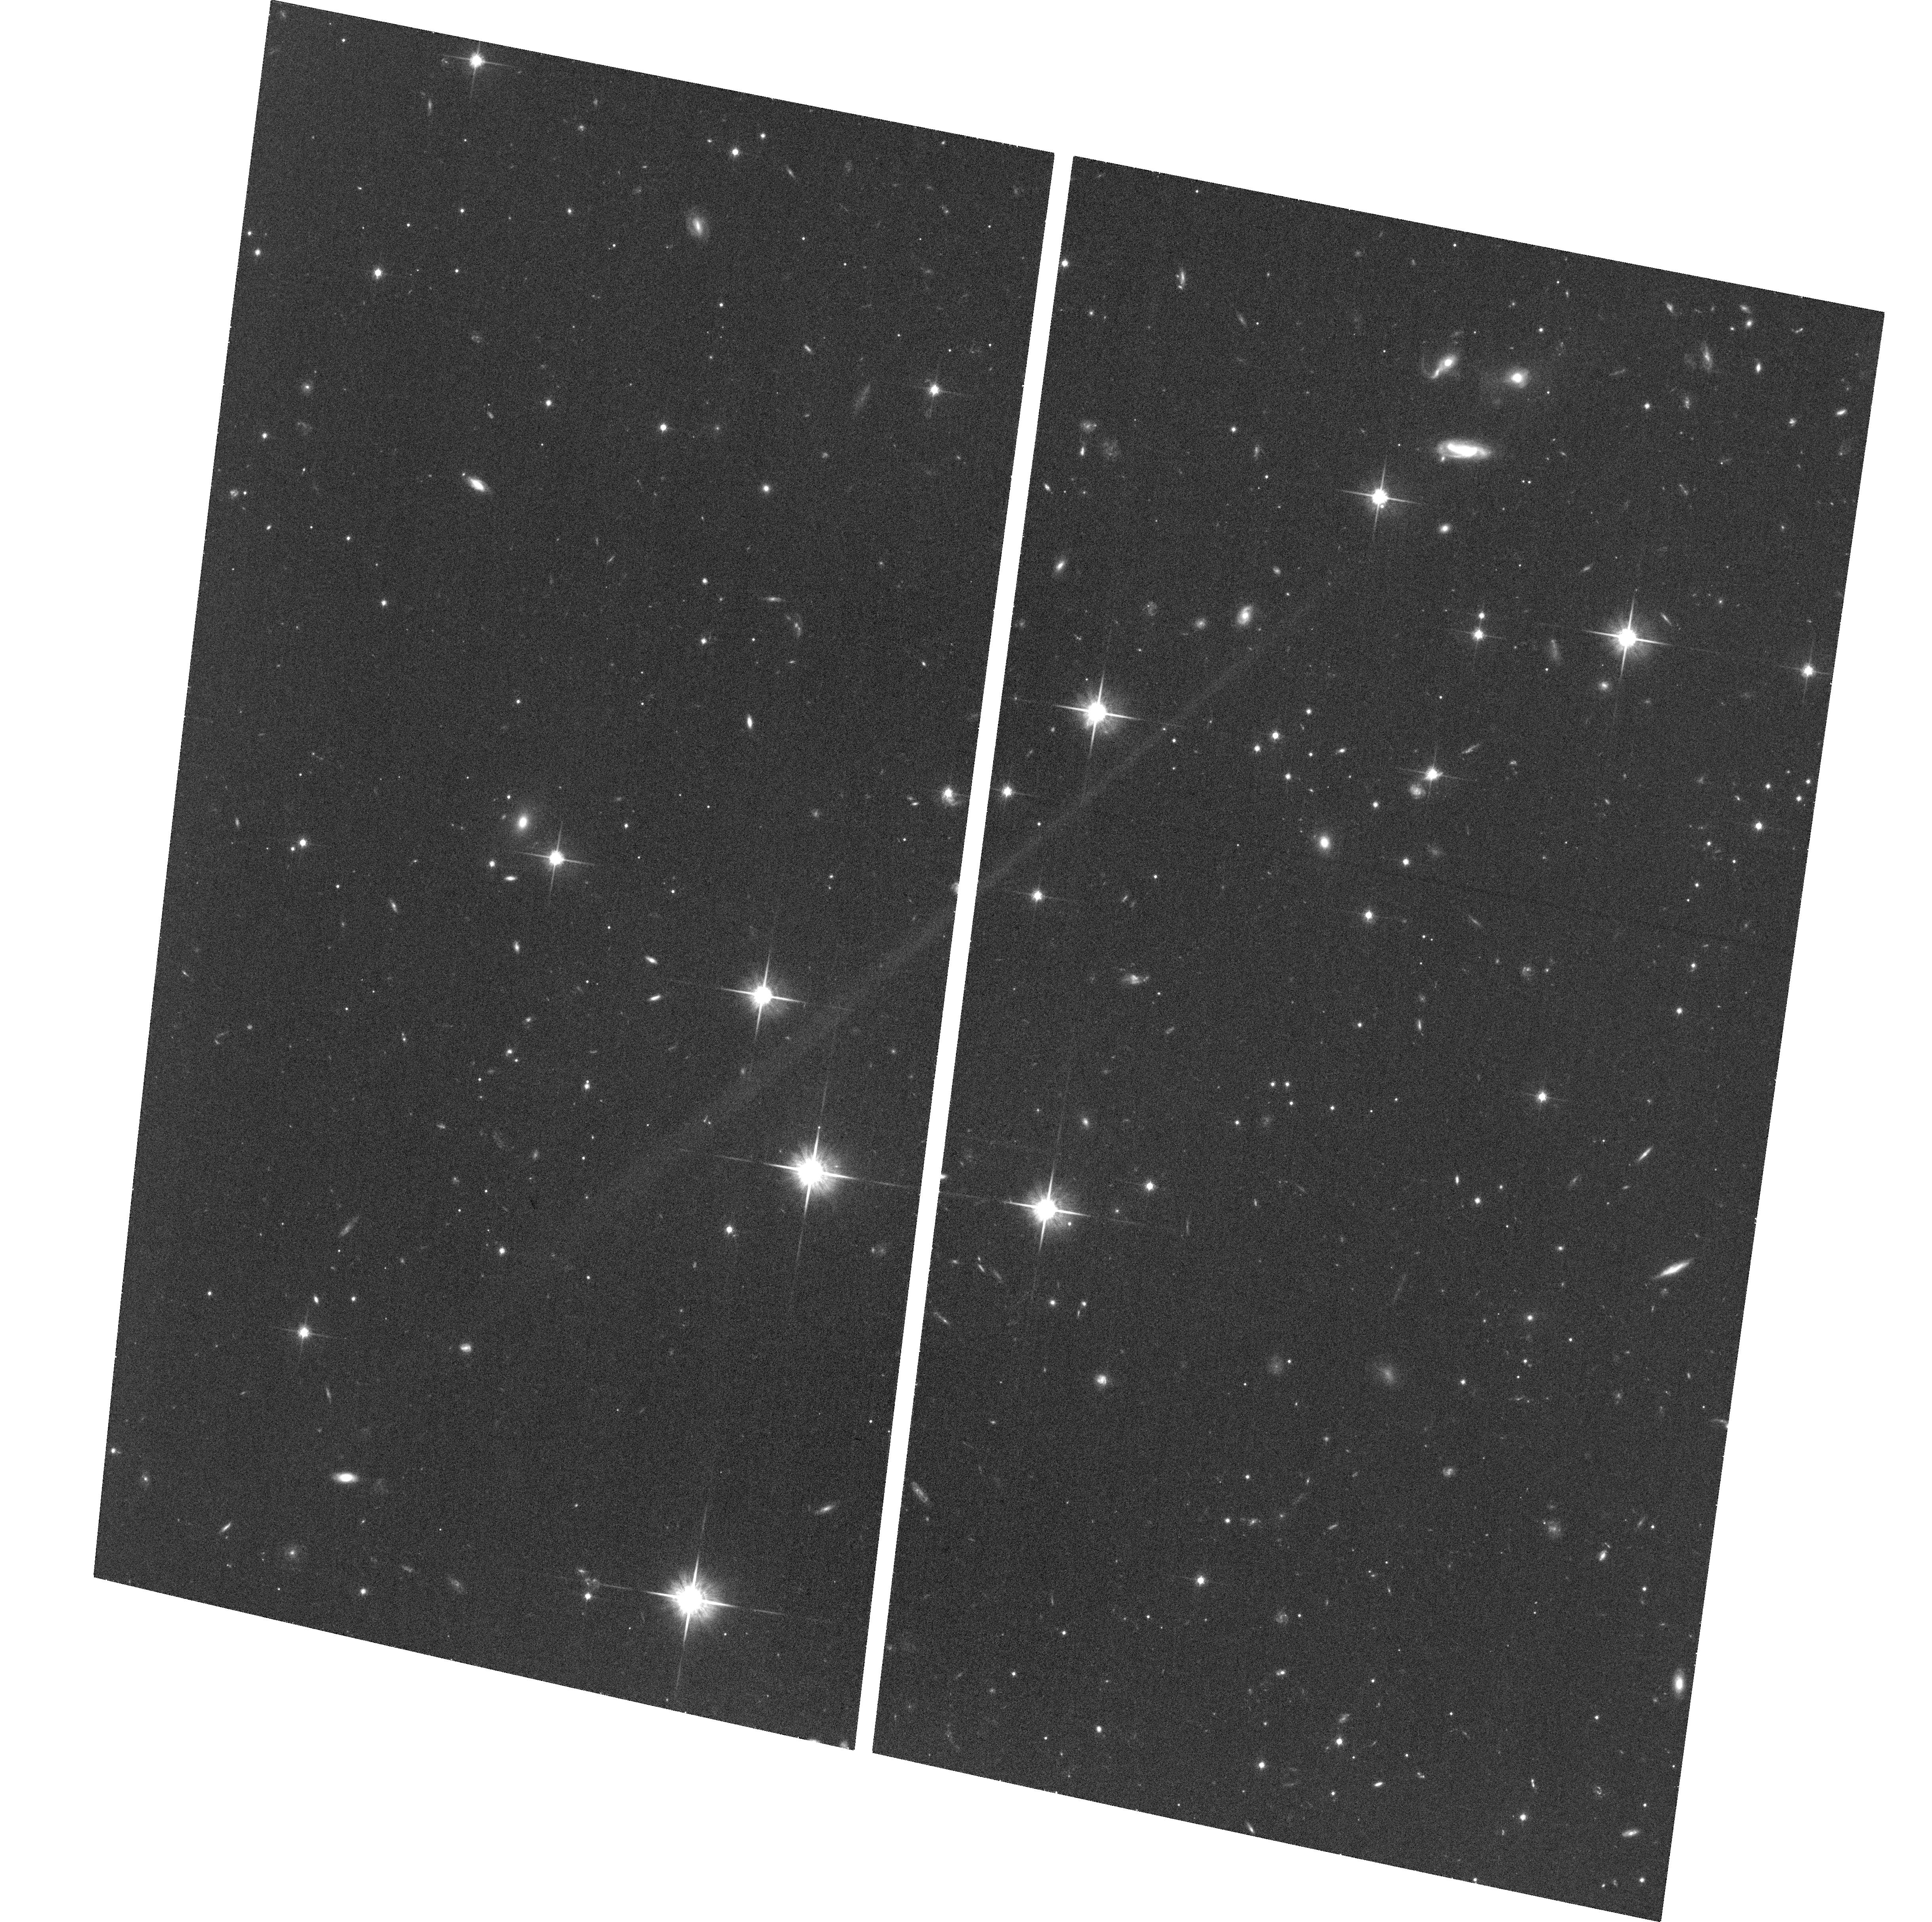
Target: QSO-B1615+028
Instrument: ACS/WFC
Filter: F814W
Exposure: 37 min
Observation ID: hst_12975_08_acs_wfc_f814w_jc0r08

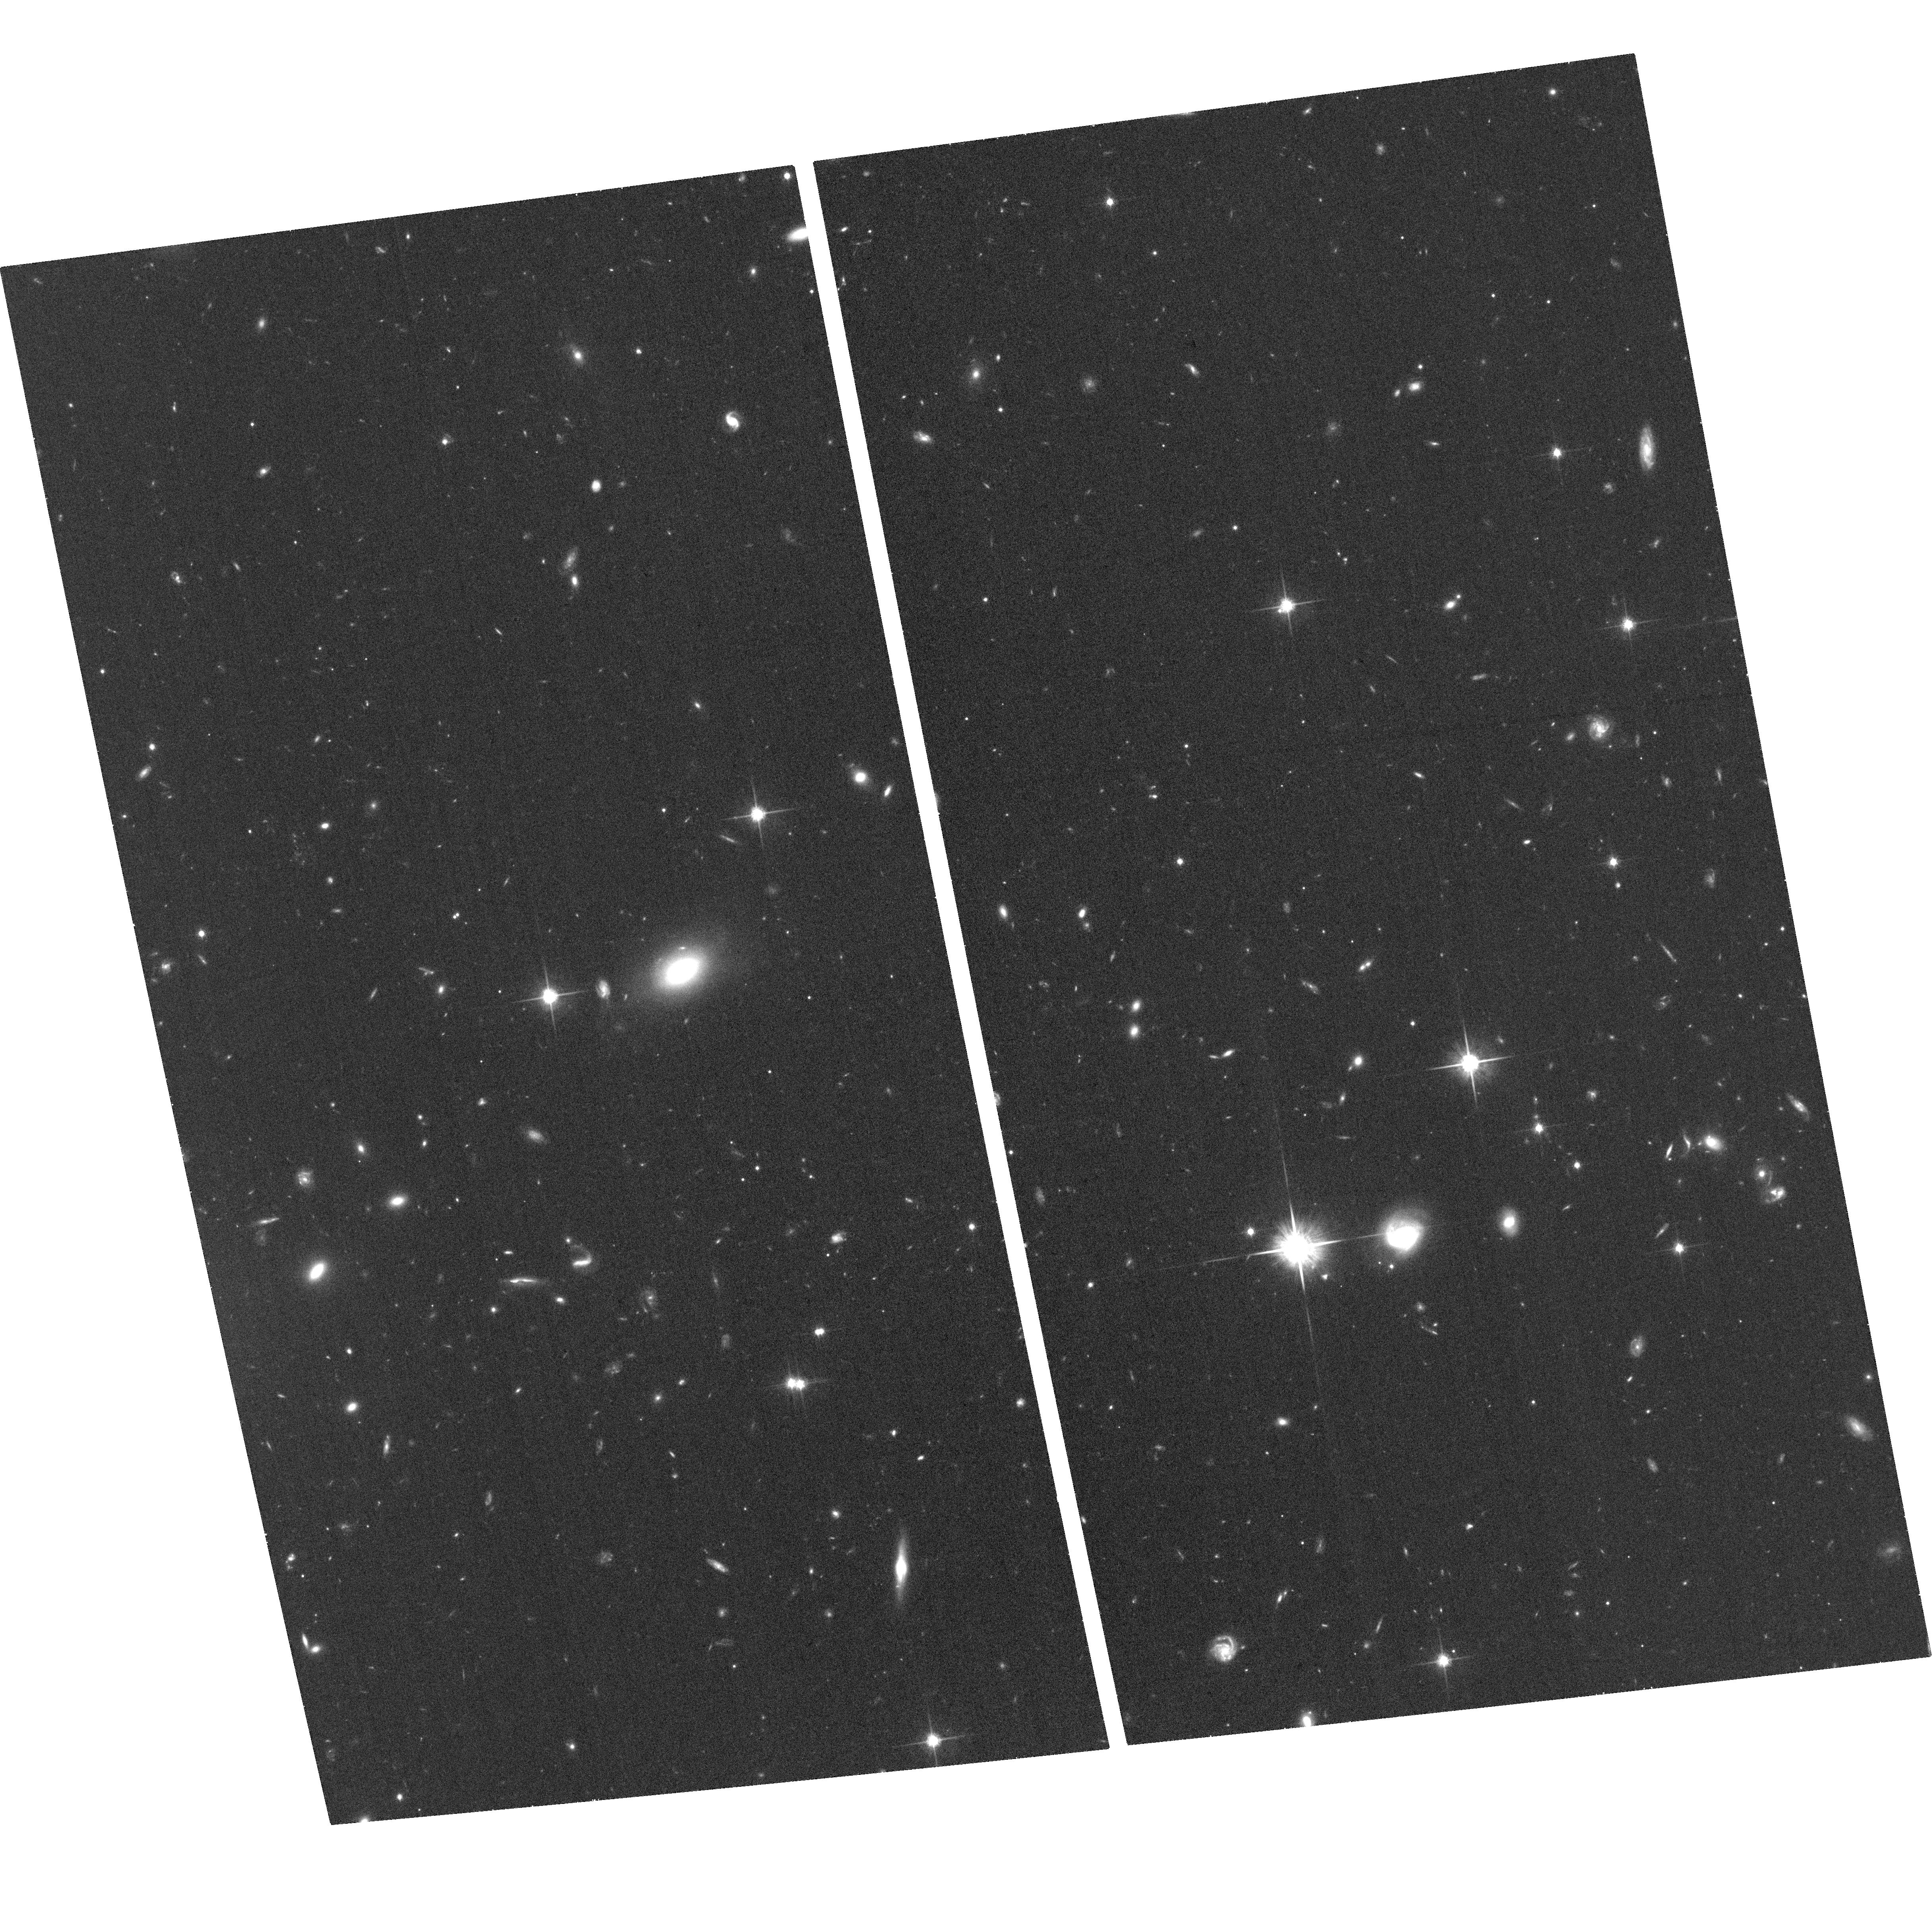
Target: 4C-01.24B
Instrument: ACS/WFC
Filter: F814W
Exposure: 37 min
Observation ID: hst_12975_13_acs_wfc_f814w_jc0r13

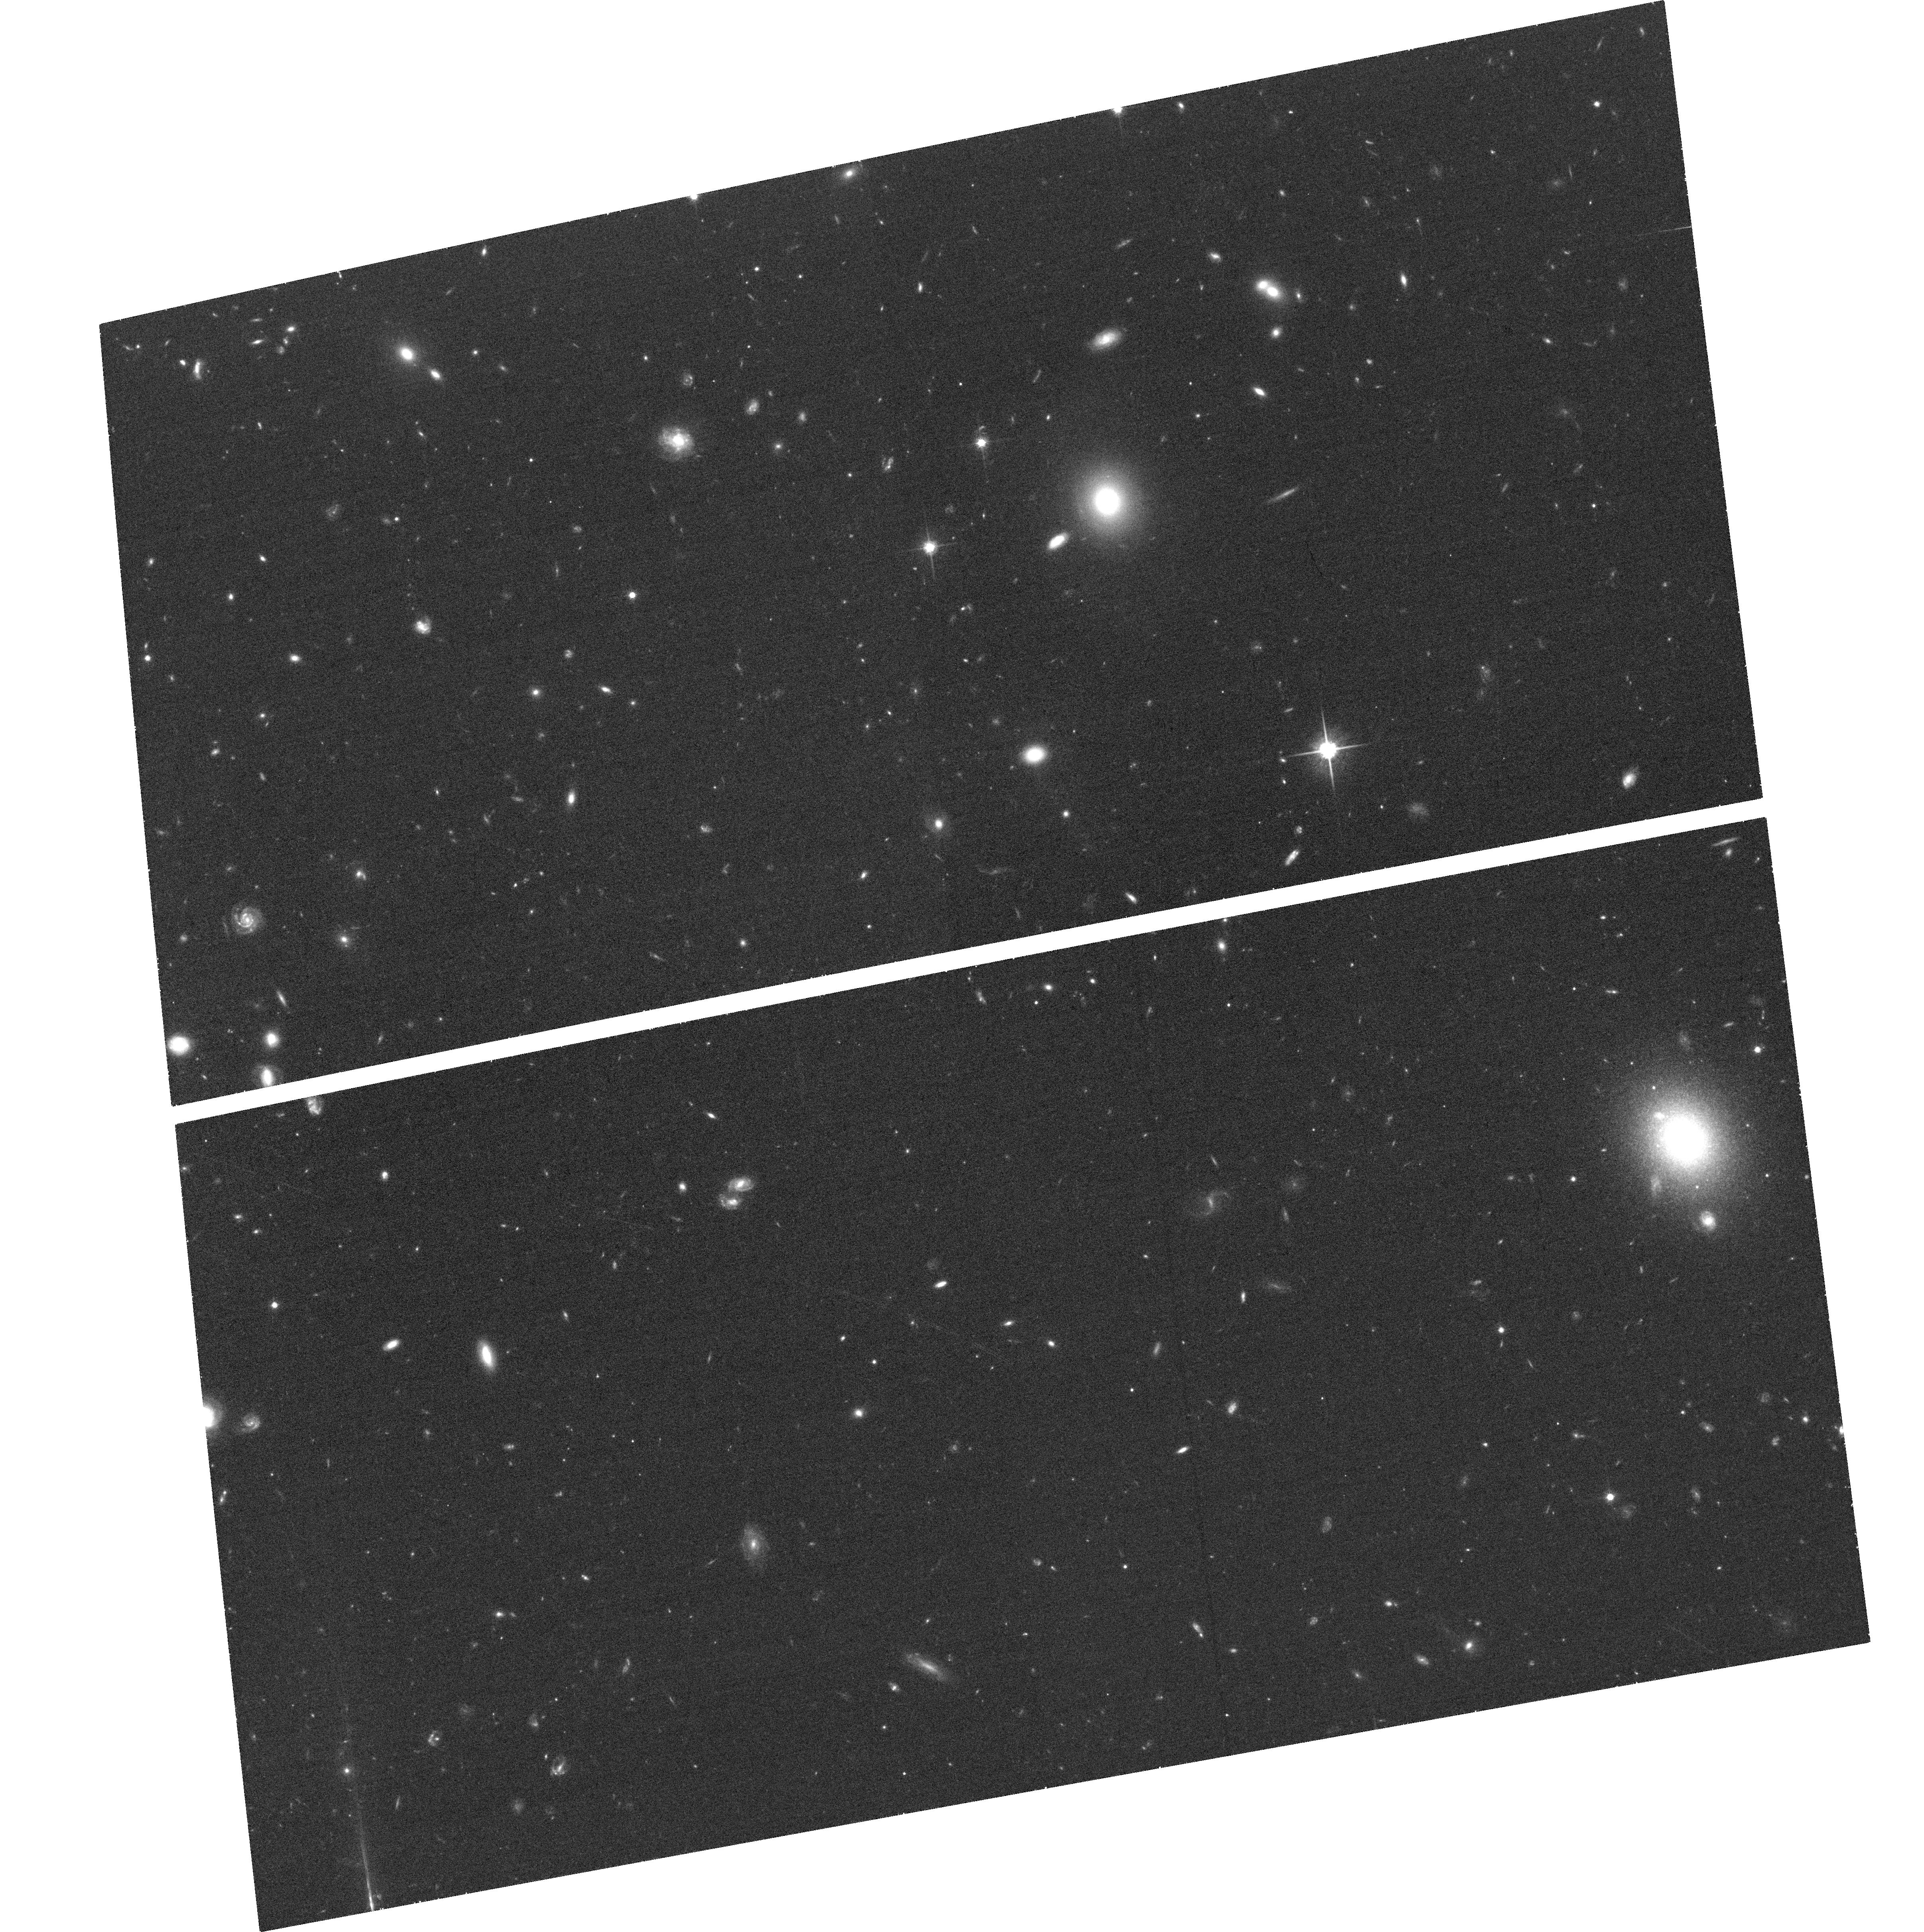
Target: QSO-B0112-0142
Instrument: ACS/WFC
Filter: F814W
Exposure: 33 min
Observation ID: hst_12975_09_acs_wfc_f814w_jc0r09

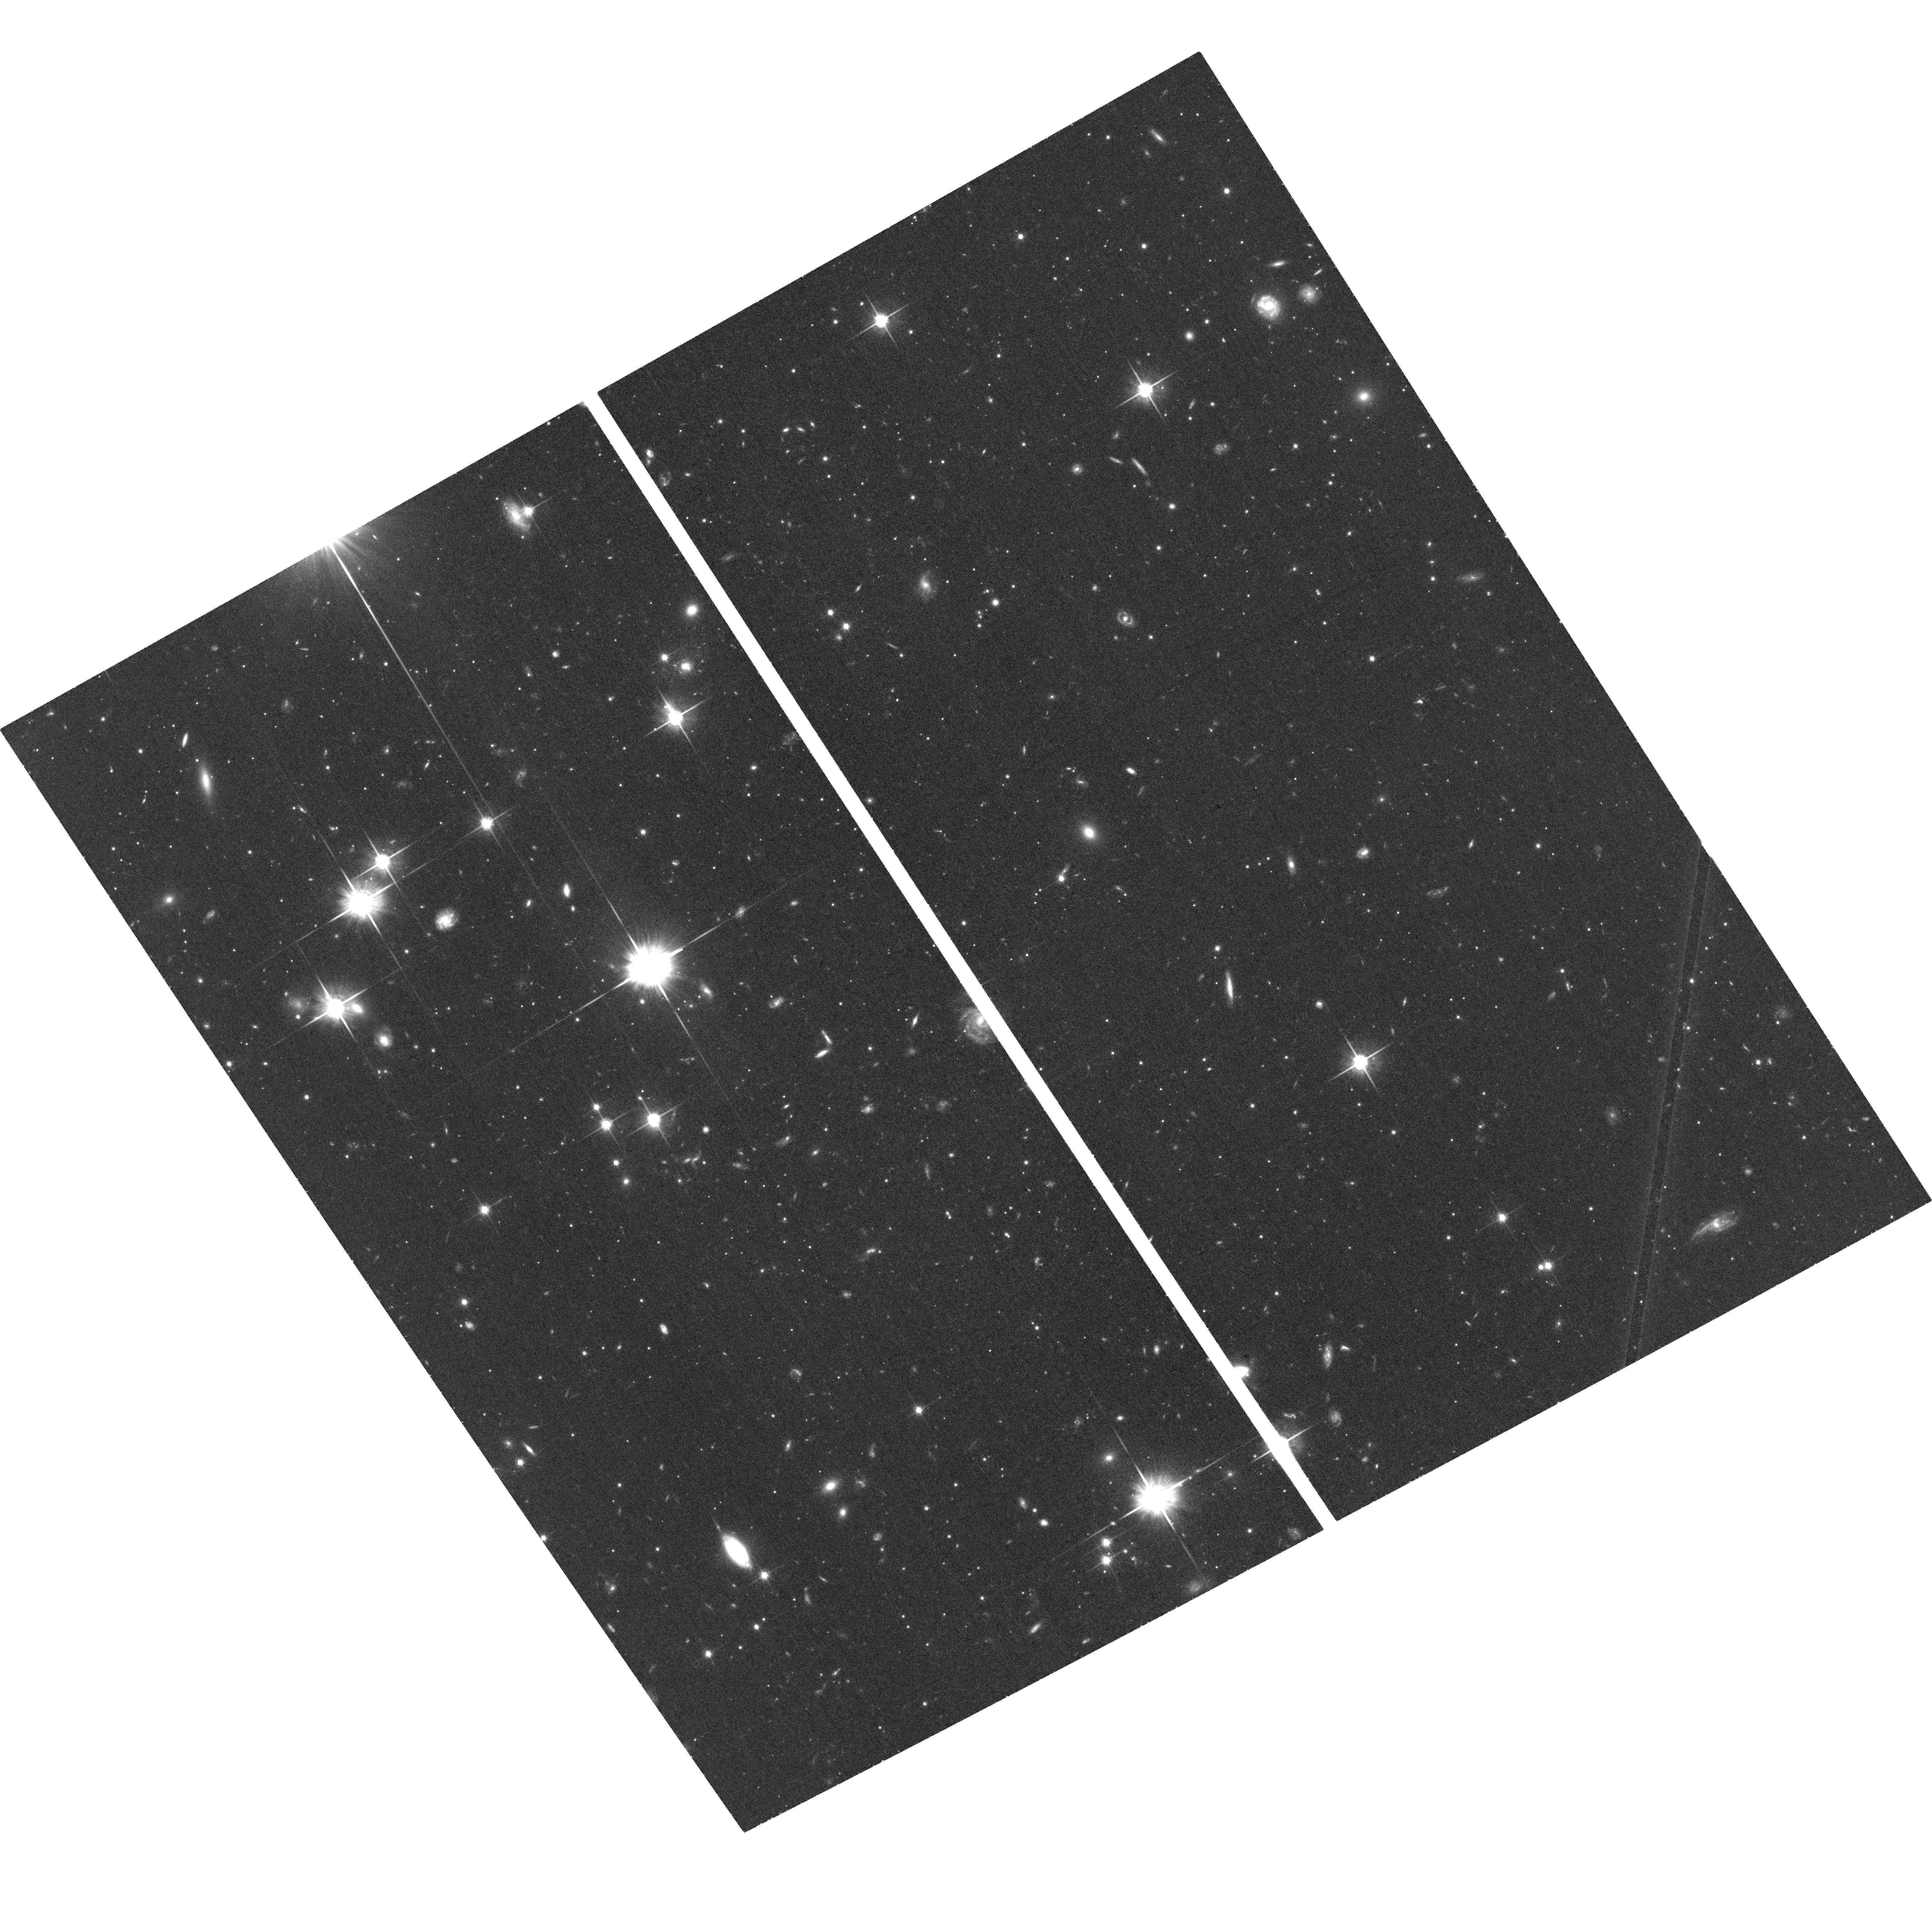
Target: QSO-B0506-612
Instrument: ACS/WFC
Filter: F814W
Exposure: 41 min
Observation ID: hst_12975_04_acs_wfc_f814w_jc0r04

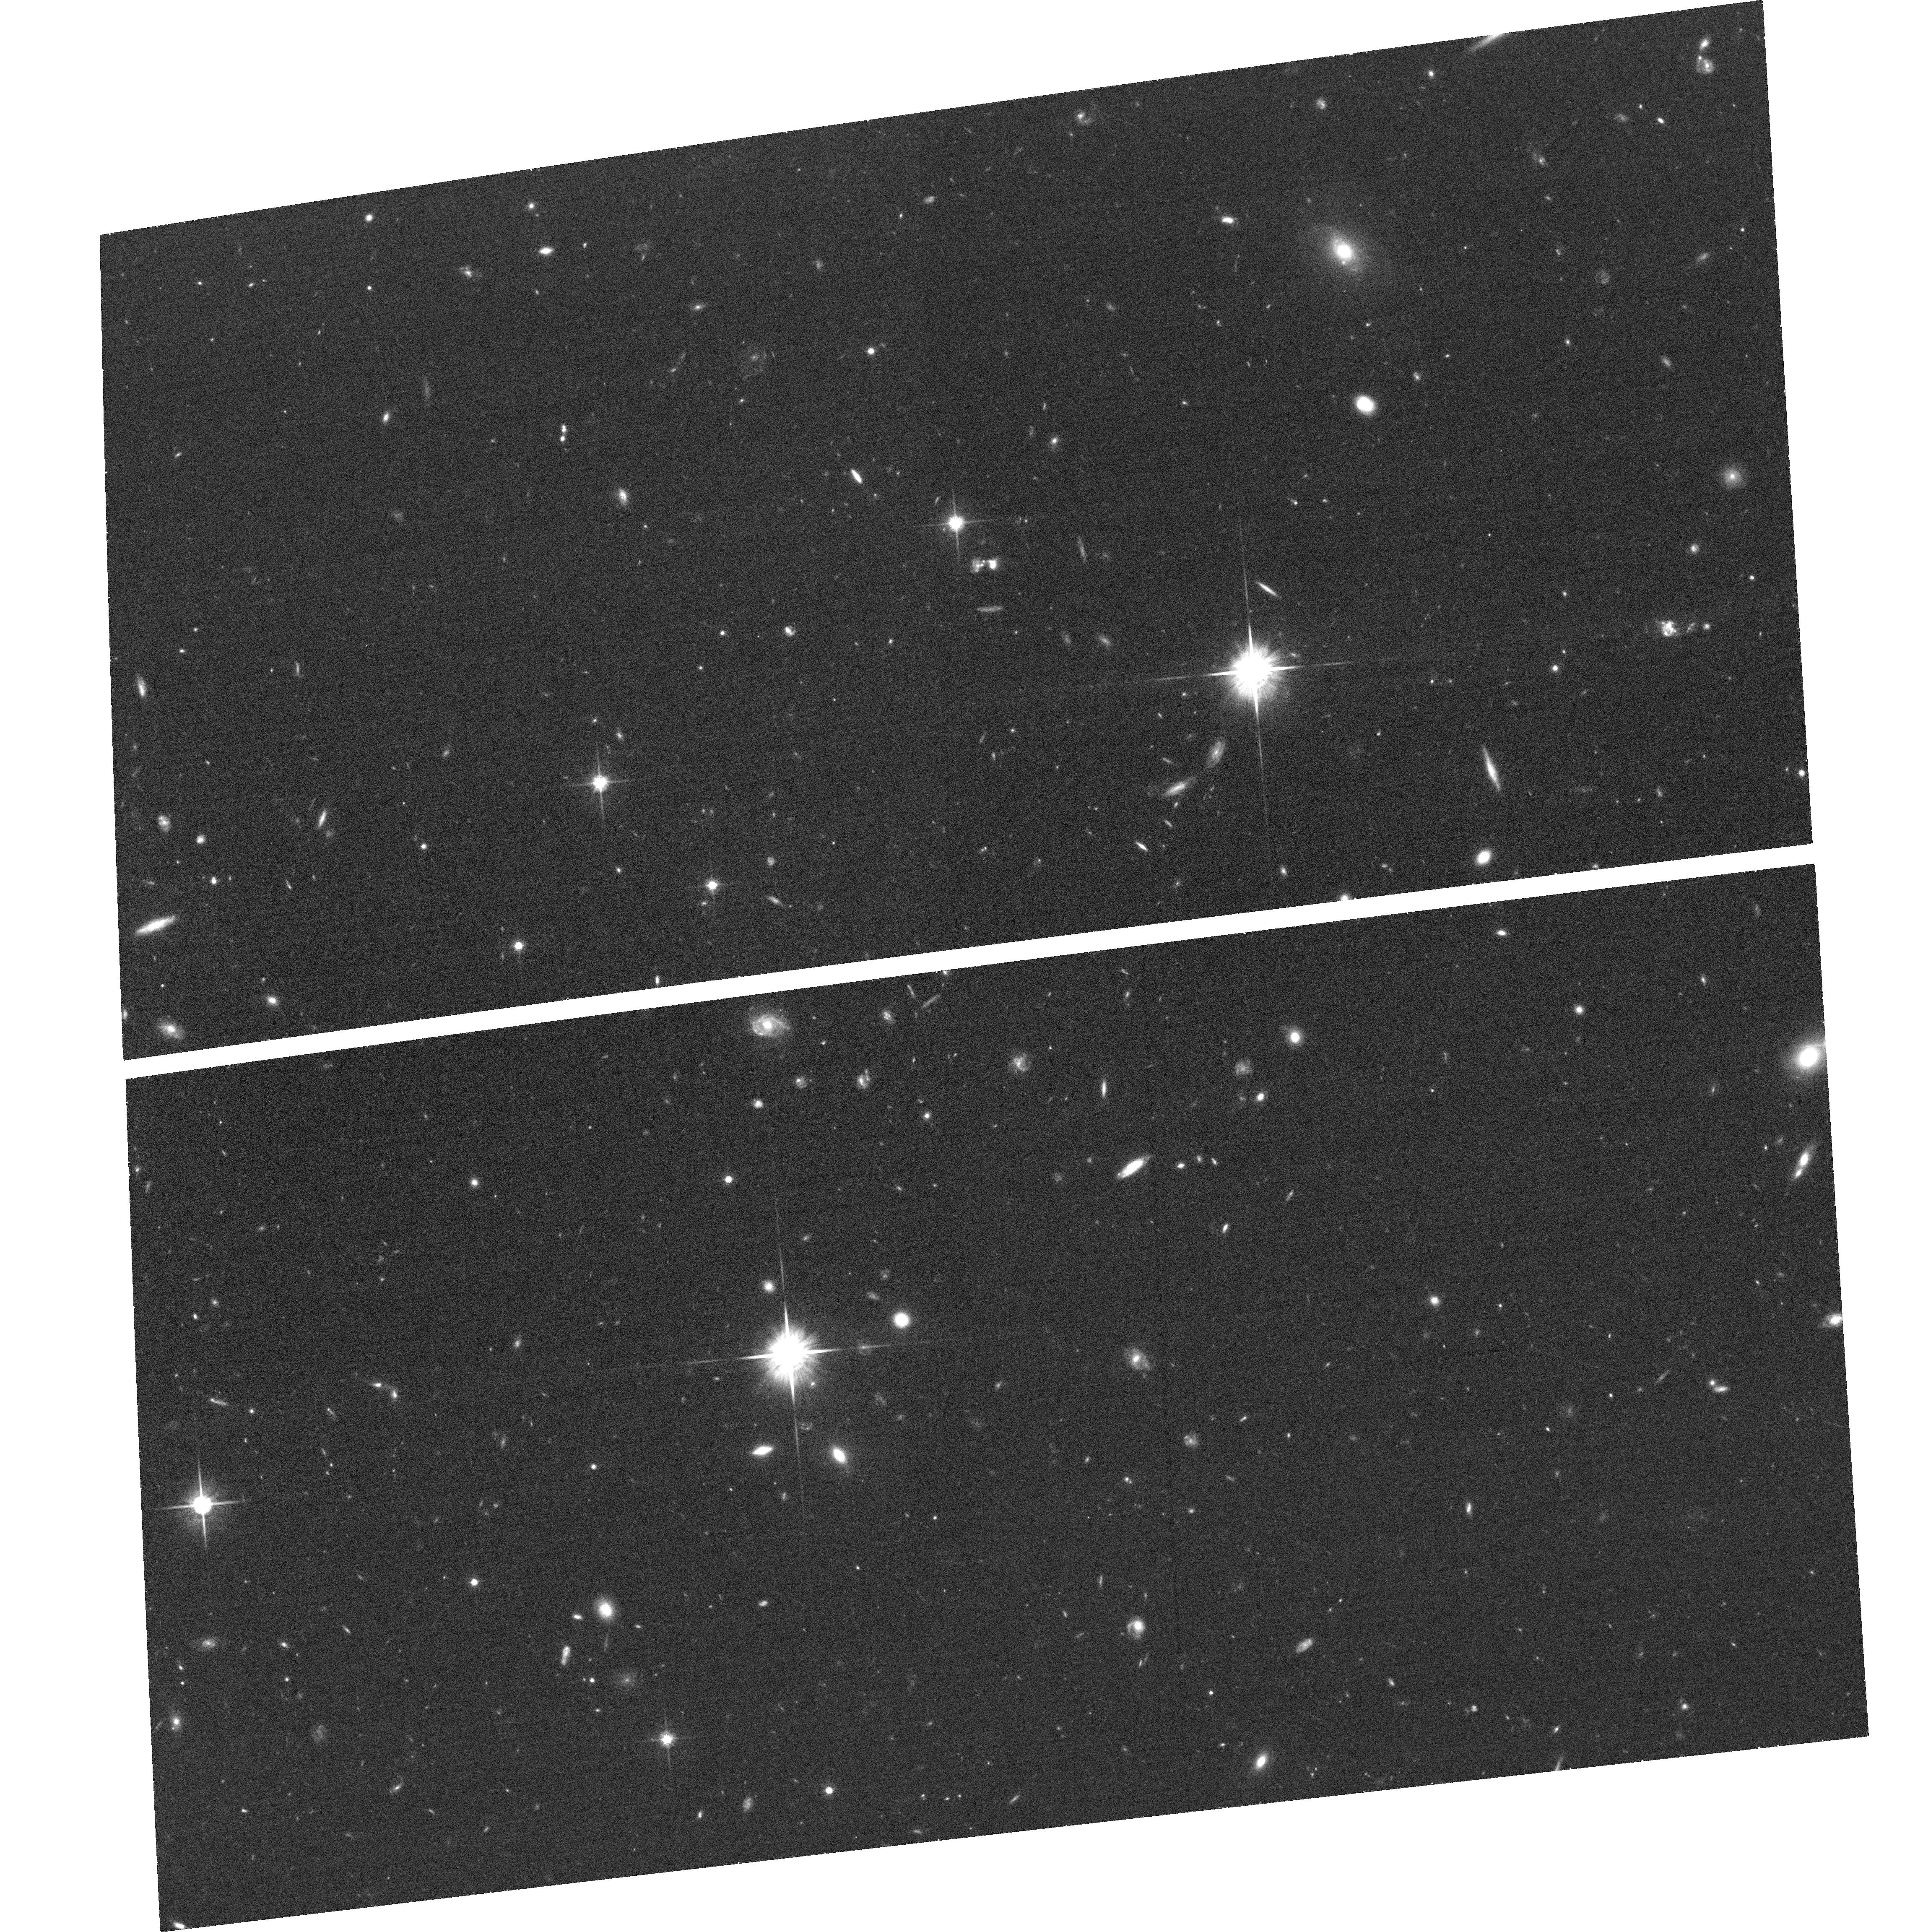
Target: QSO-B0130-17
Instrument: ACS/WFC
Filter: F814W
Exposure: 33 min
Observation ID: hst_12975_12_acs_wfc_f814w_jc0r12

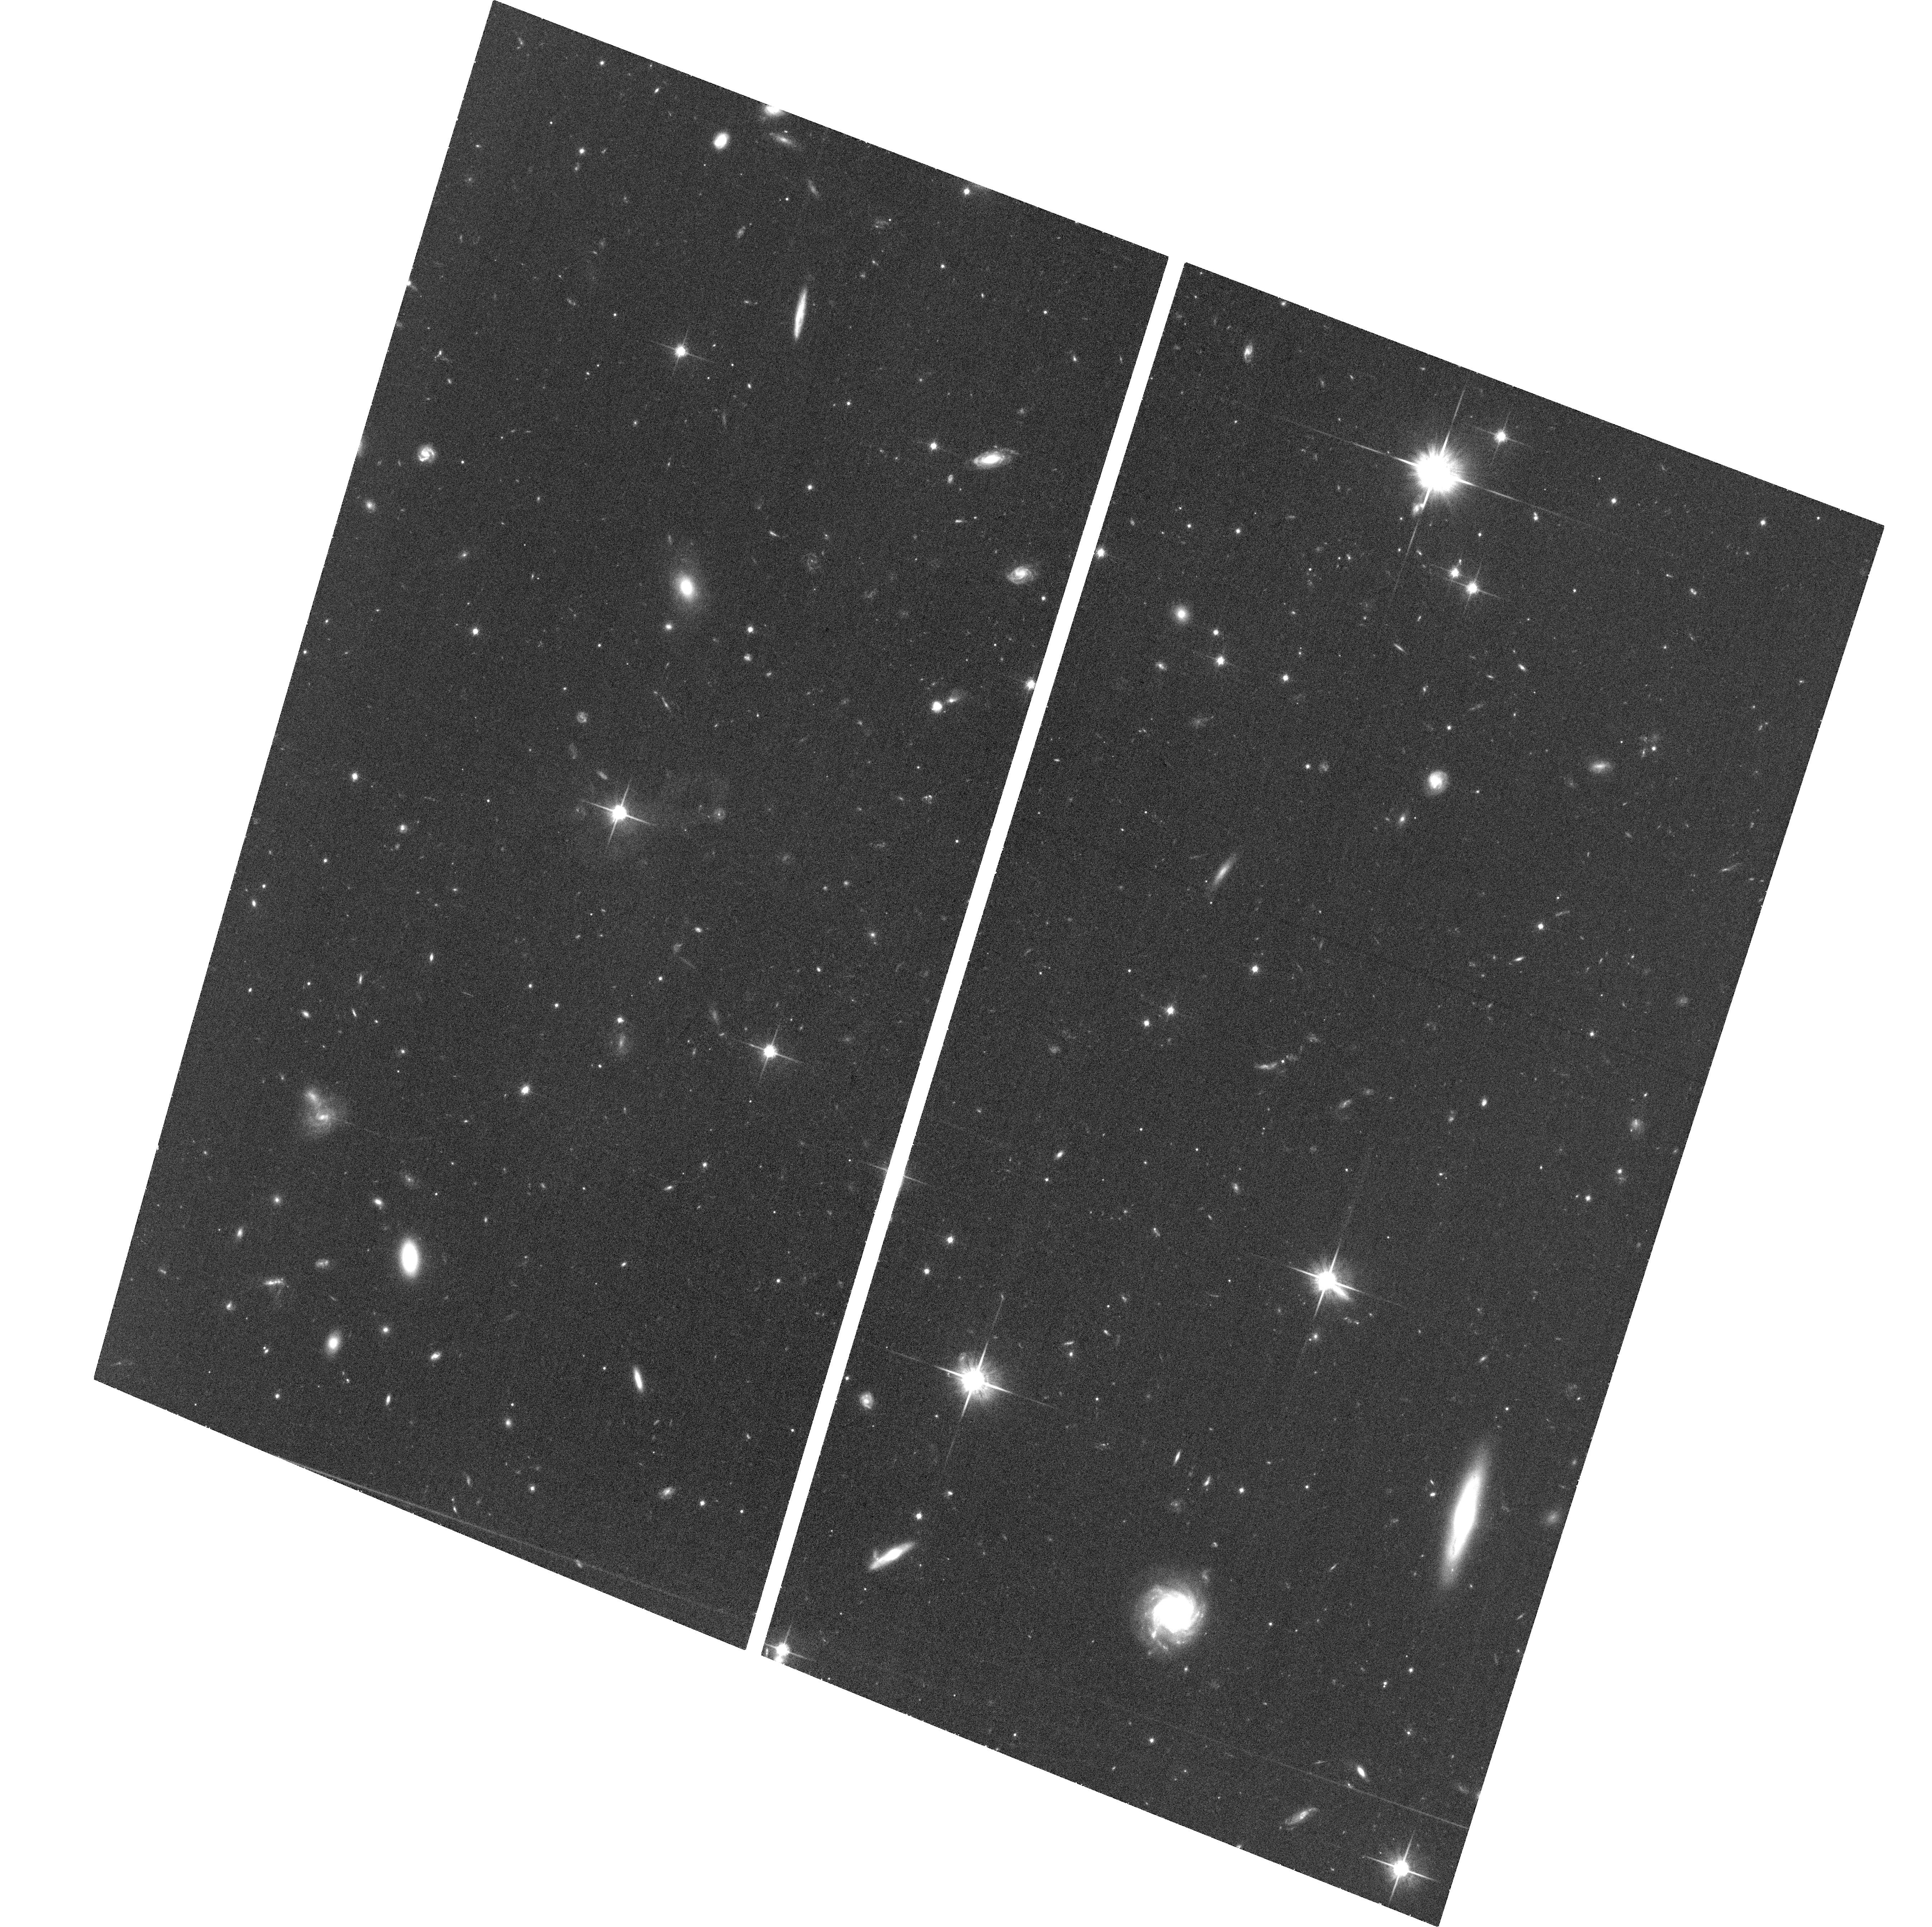
Target: QSO-B2134+0028
Instrument: ACS/WFC
Filter: F814W
Exposure: 37 min
Observation ID: hst_12975_11_acs_wfc_f814w_jc0r11

Do winds transport magnetic fields out of high redshift galaxies? (PI: Lilly, Simon J.)

The primary goal of this proposal is to use HST observations to identify the location of magnetized plasma around high redshift galaxies, to understand its origin and to test the idea that winds carry substantial magnetic fields out from these galaxies into the circumgalactic medium. We have recently presented evidence for magnetized plasma extending upto 60 kpc from high redshift galaxies, and also for azimuthal (bipolar) asymmetries in the distribution of MgII absorption on the same scales. The two phenomena may be linked via galactic-scale winds. We here propose to observe the fields of thirteen compact radio quasars (supplementing three already observed with HST) that have (a) a Faraday Rotation measurement, (b) a single strong intervening MgII absorption system, and (c) an unambigously identified parent galaxy for the absorbing system. The goal is to determine the orientations of the parent galaxies, i.e. both the inclination to our line of sight and the projected angle phi between the minor axis of the galaxy and the direction to the quasar on the plane of the sky. By correlating phi with the observed Faraday Rotation, we hope to see whether the magnetised plasma is above the pole of the galaxy or in an extended disk, and thereby constrain its origin.